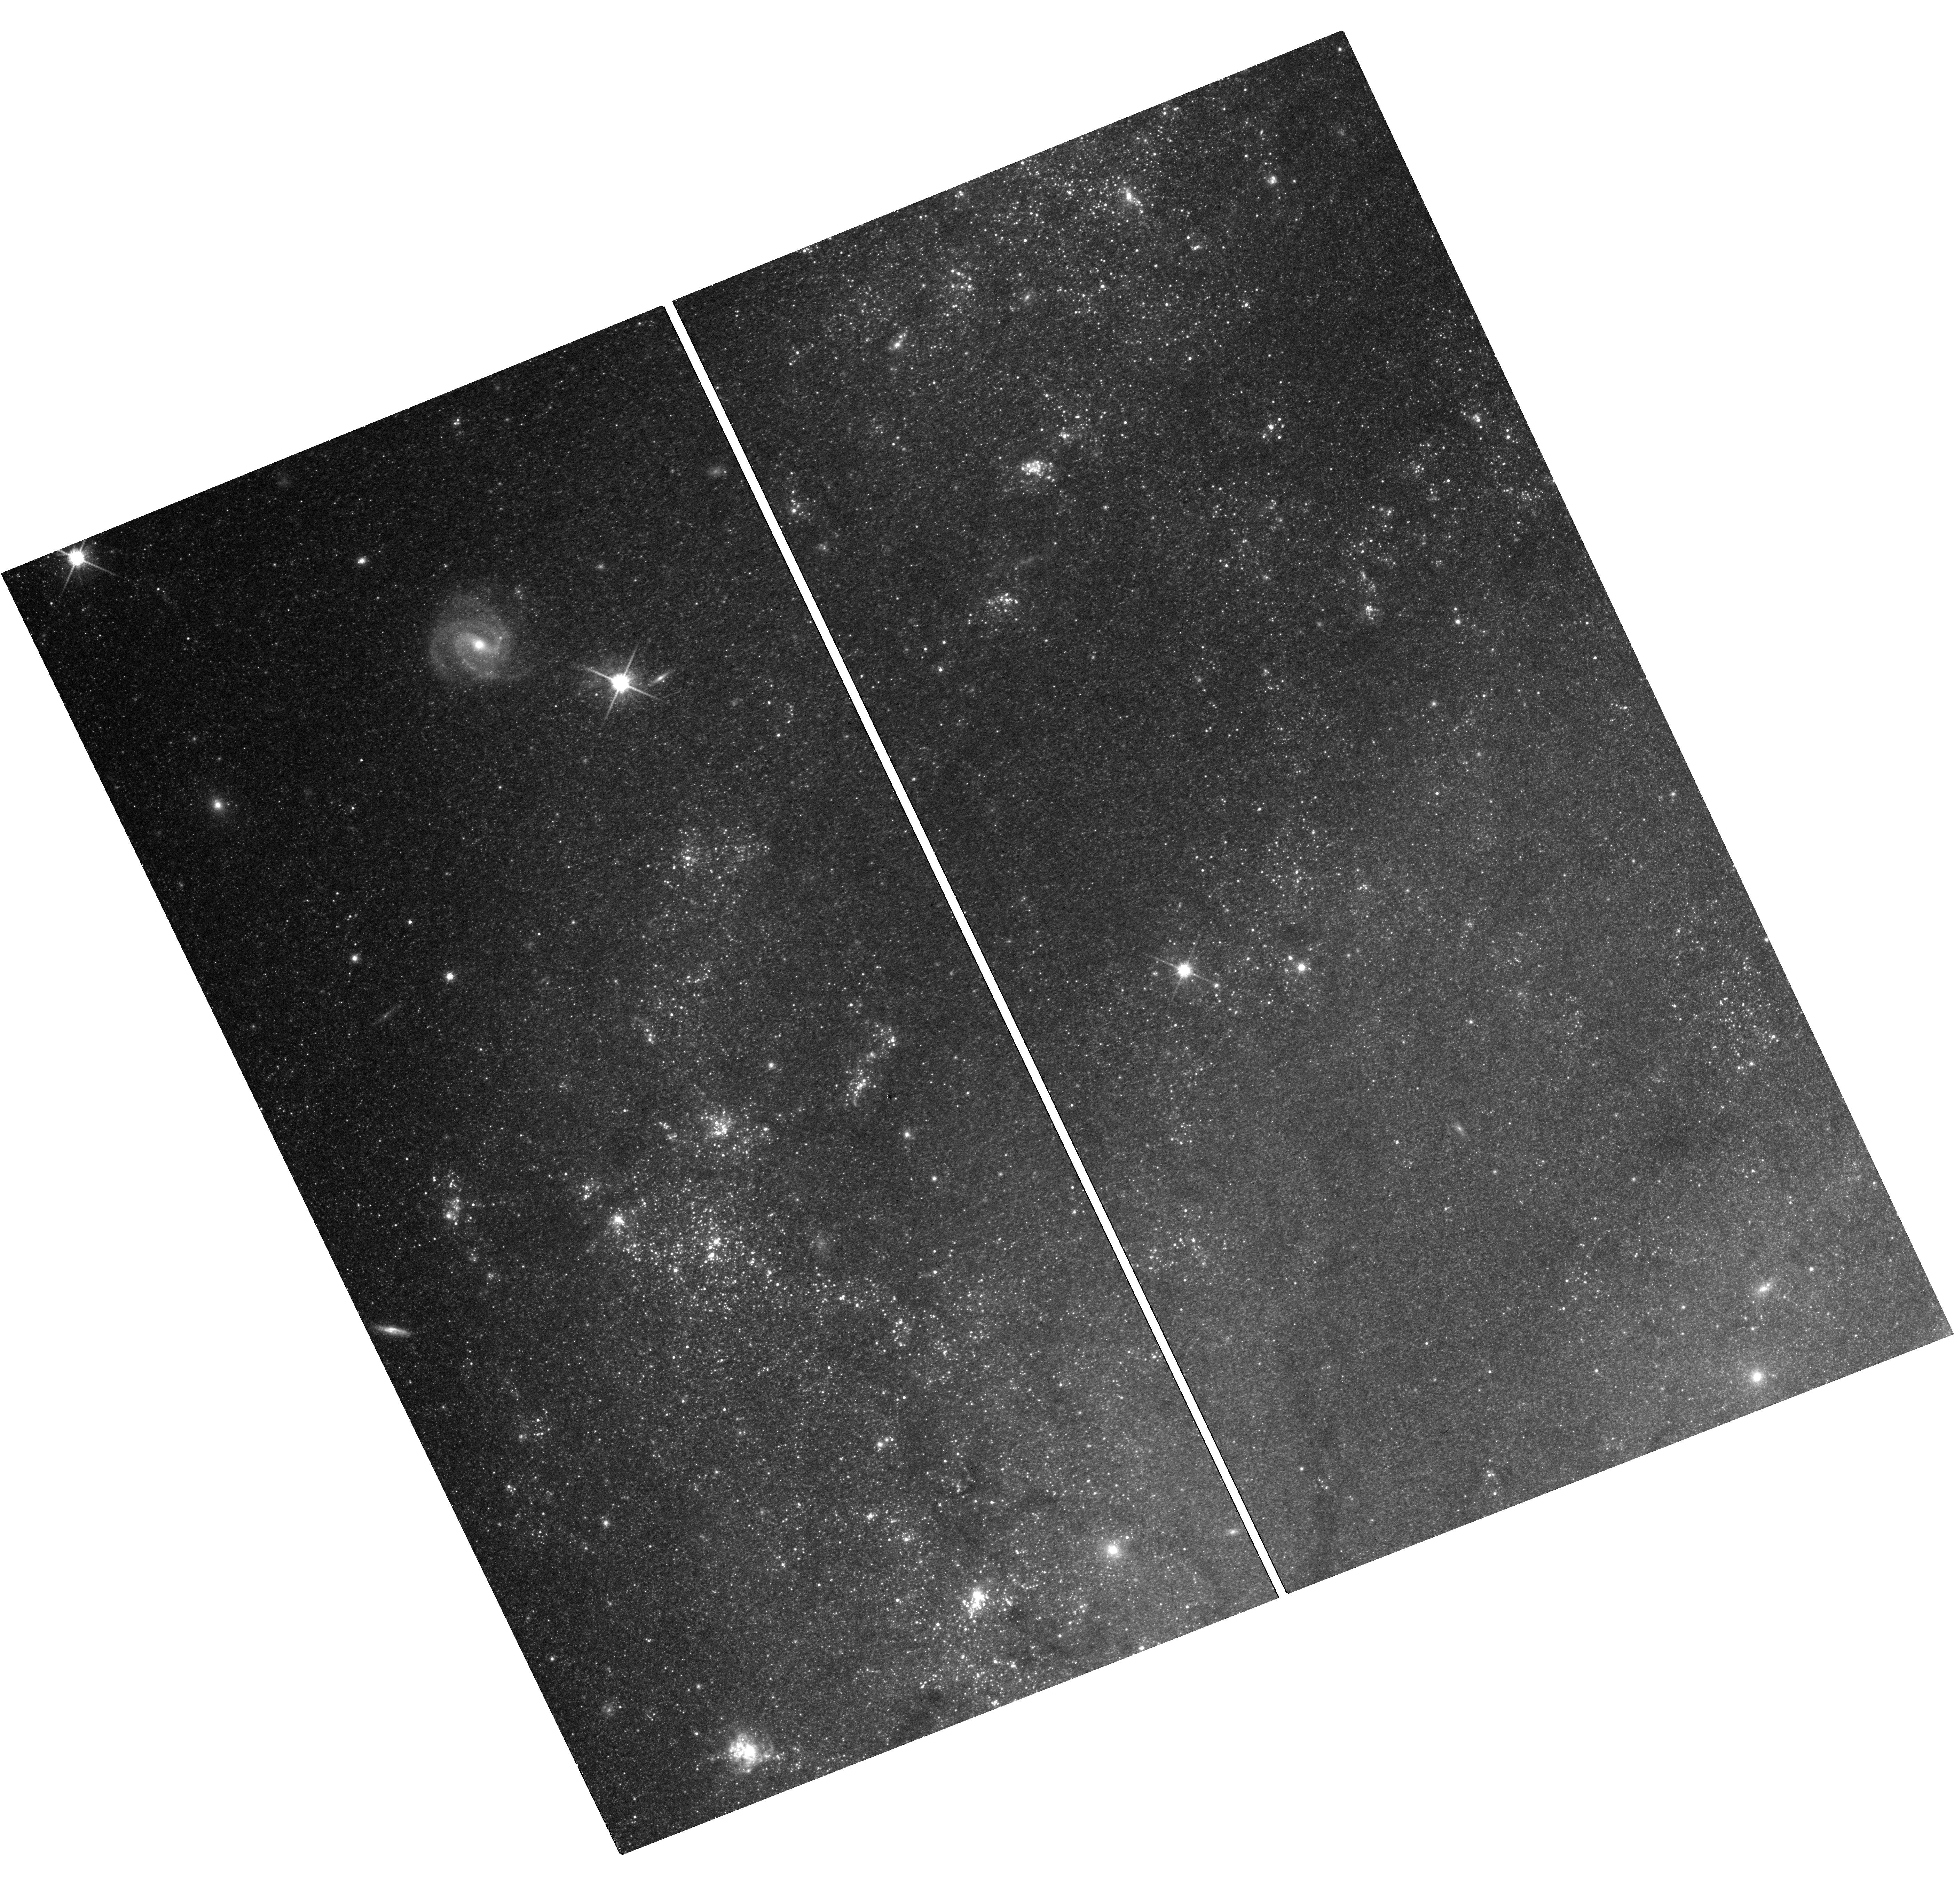
Target: M101-OC1. Instrument: WFC3/UVIS. Filter: F814W. Exposure: 18 min. Observation ID: hst_17144_02_wfc3_uvis_f814w_iewl02

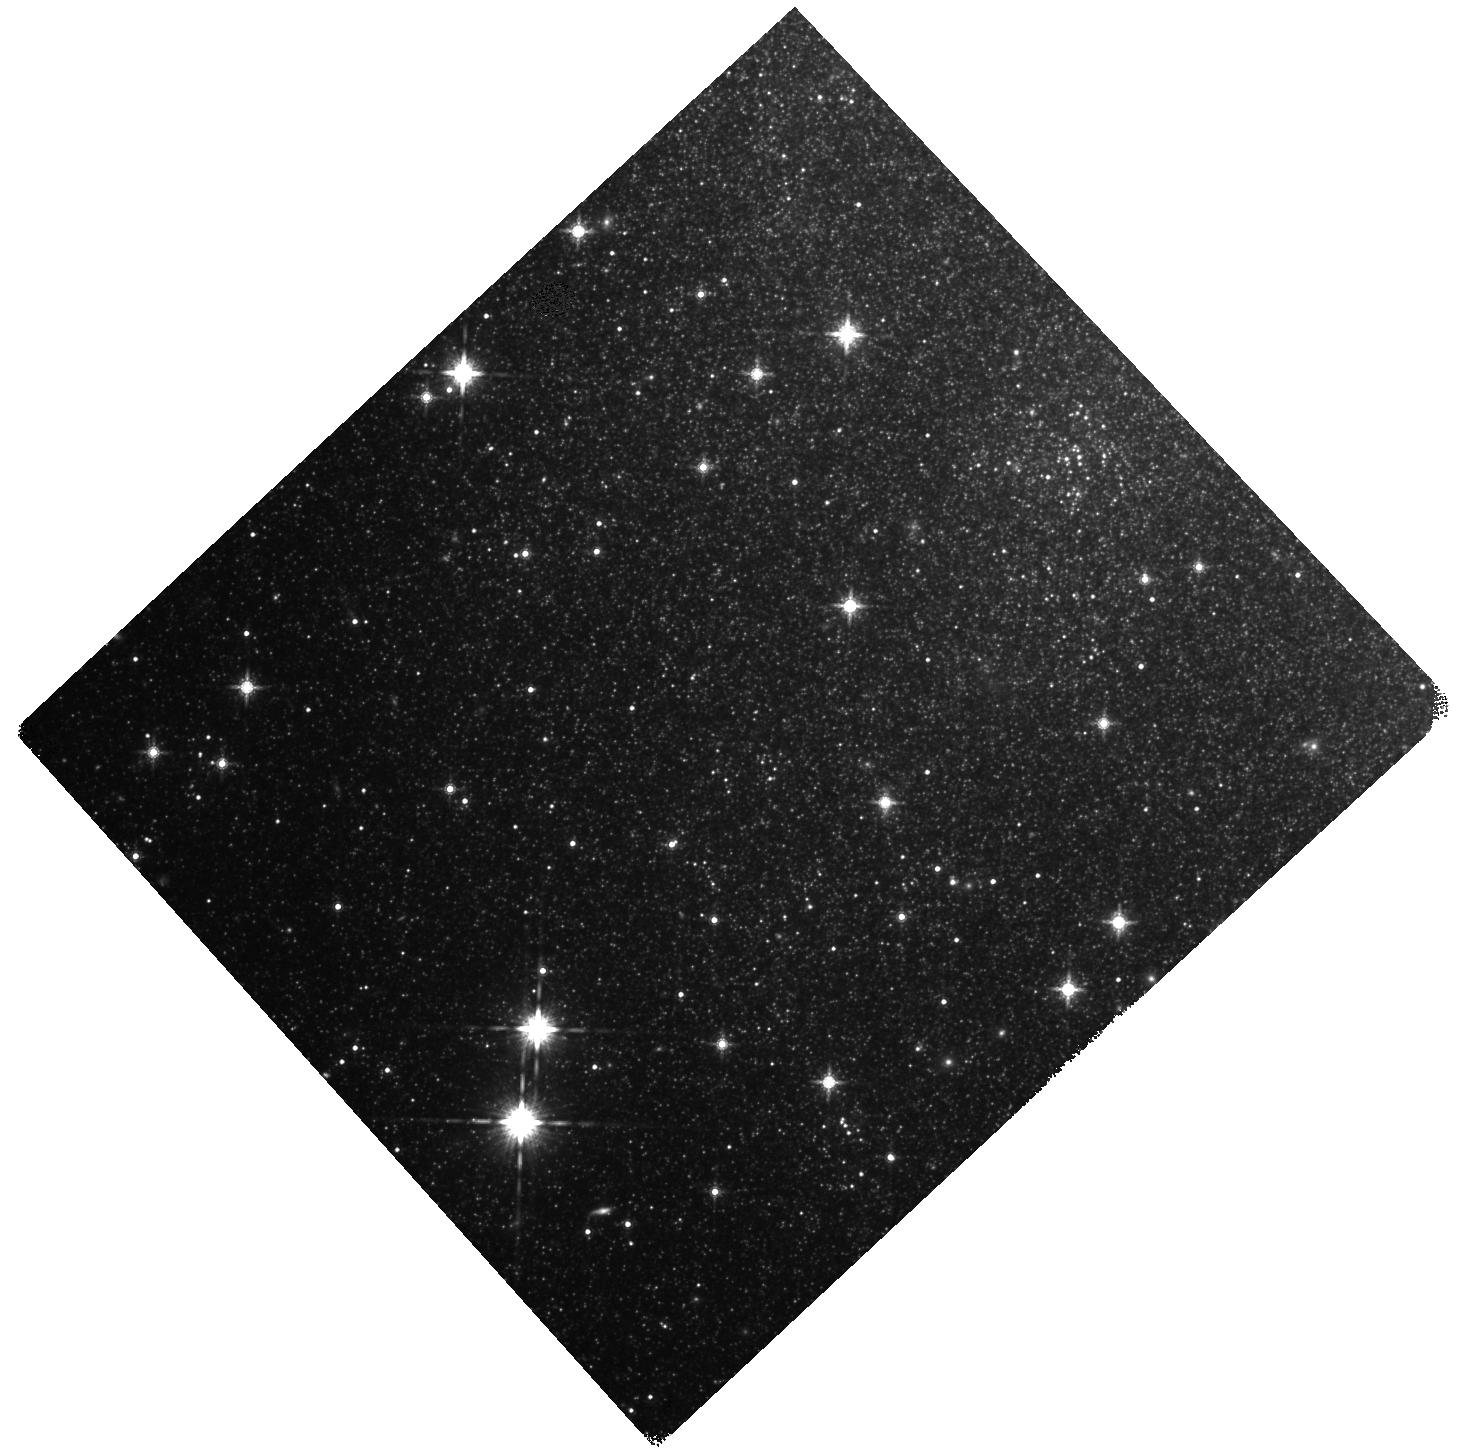
Target: NGC6946-BH1. Instrument: WFC3/IR. Filter: F160W. Exposure: 22 min. Observation ID: hst_17144_01_wfc3_ir_f160w_iewl01

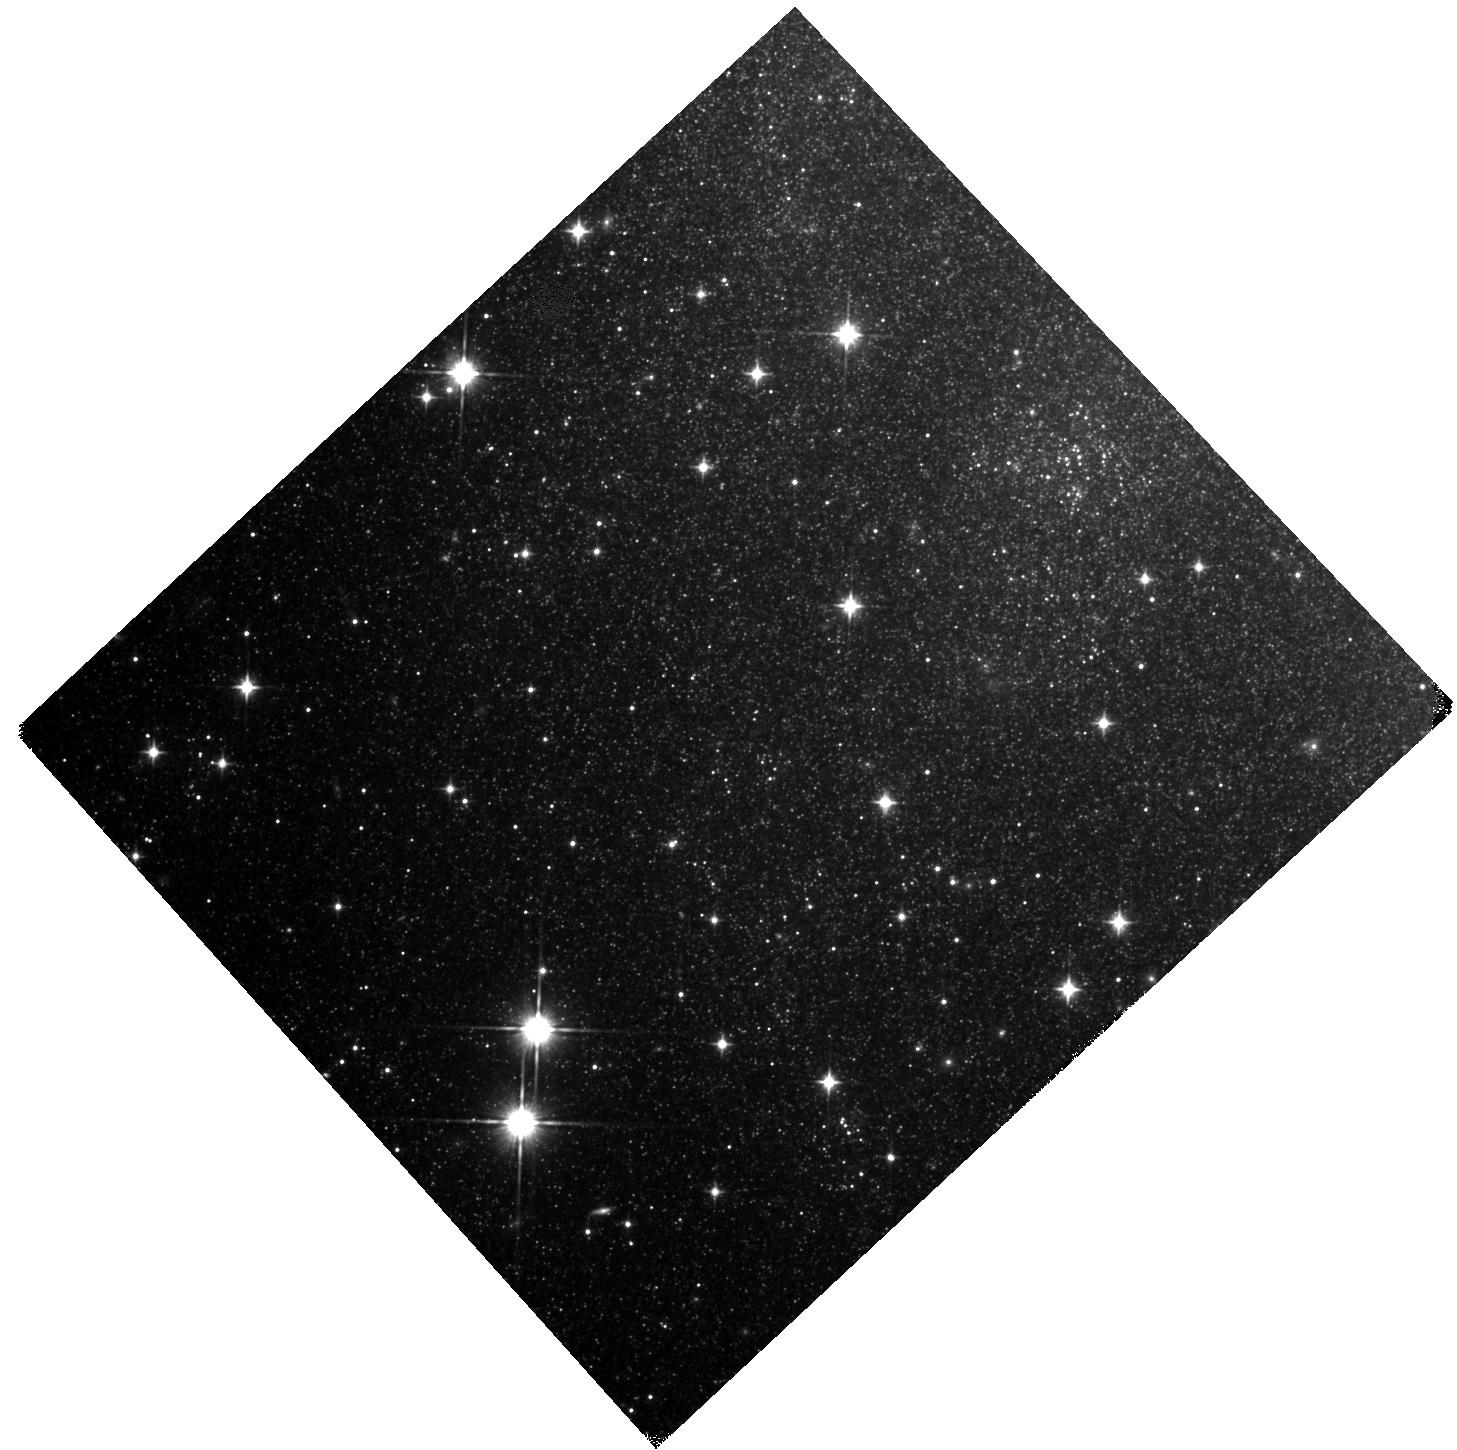
Target: NGC6946-BH1. Instrument: WFC3/IR. Filter: F110W. Exposure: 22 min. Observation ID: hst_17144_01_wfc3_ir_f110w_iewl01

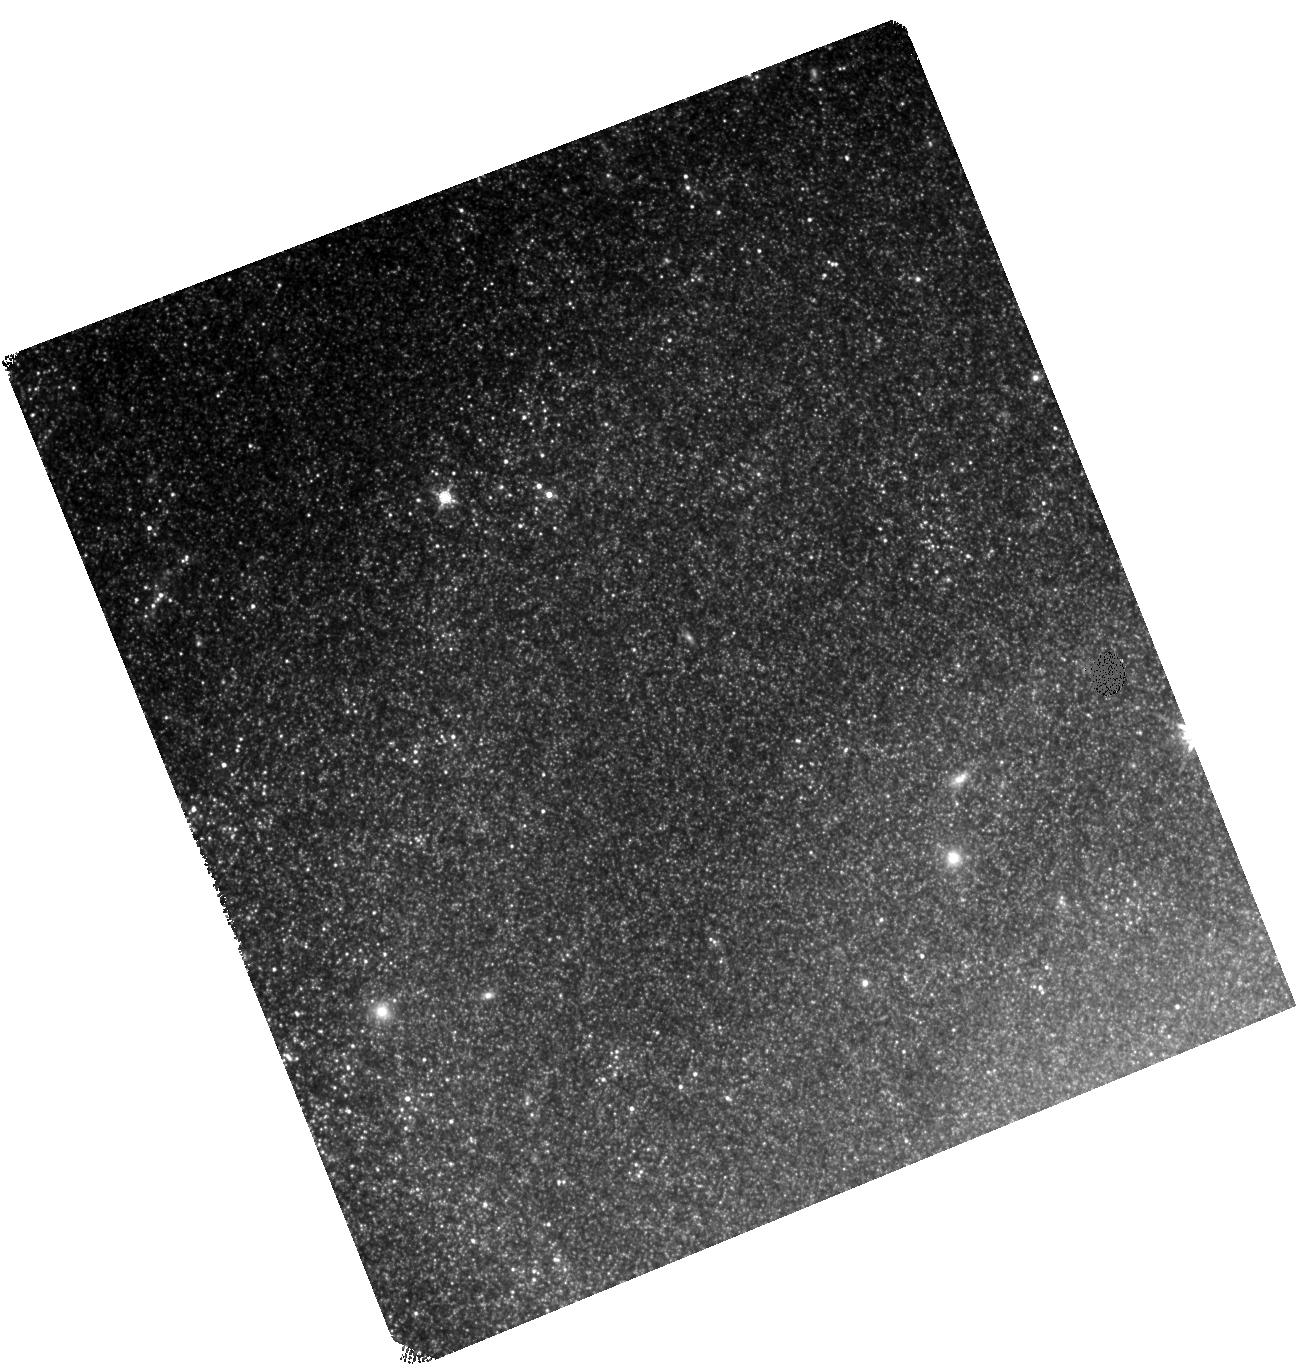
Target: M101-OC1. Instrument: WFC3/IR. Filter: F160W. Exposure: 22 min. Observation ID: hst_17144_02_wfc3_ir_f160w_iewl02

Confirming the Formation of Black Holes (PI: Kochanek, Chris S.)

There are good observational and theoretical reasons to believe that 10-30% of the core-collapses of massive stars lead to the formation of black holes without a supernova explosion. A survey using the Large Binocular Telescope has identified one good candidate in NGC6946 and new candidate in M101. In N6946, a roughly 300, 000 Lsun star vanished in the optical to leave a fading, few 1000 Lsun near-IR (HST F110W/F160W in 2015/2017) source. It is very difficult to reconcile the evolution with a dust enshrouded, but surviving, star. A new epoch of HST near-IR observations to confirm the continued fading will greatly strengthen this argument. The new candidate needs to be characterized to establish a baseline from which to evaluate its future evolution and status. Because of the low fluxes and crowding, good photometry can no longer be obtained from the ground.